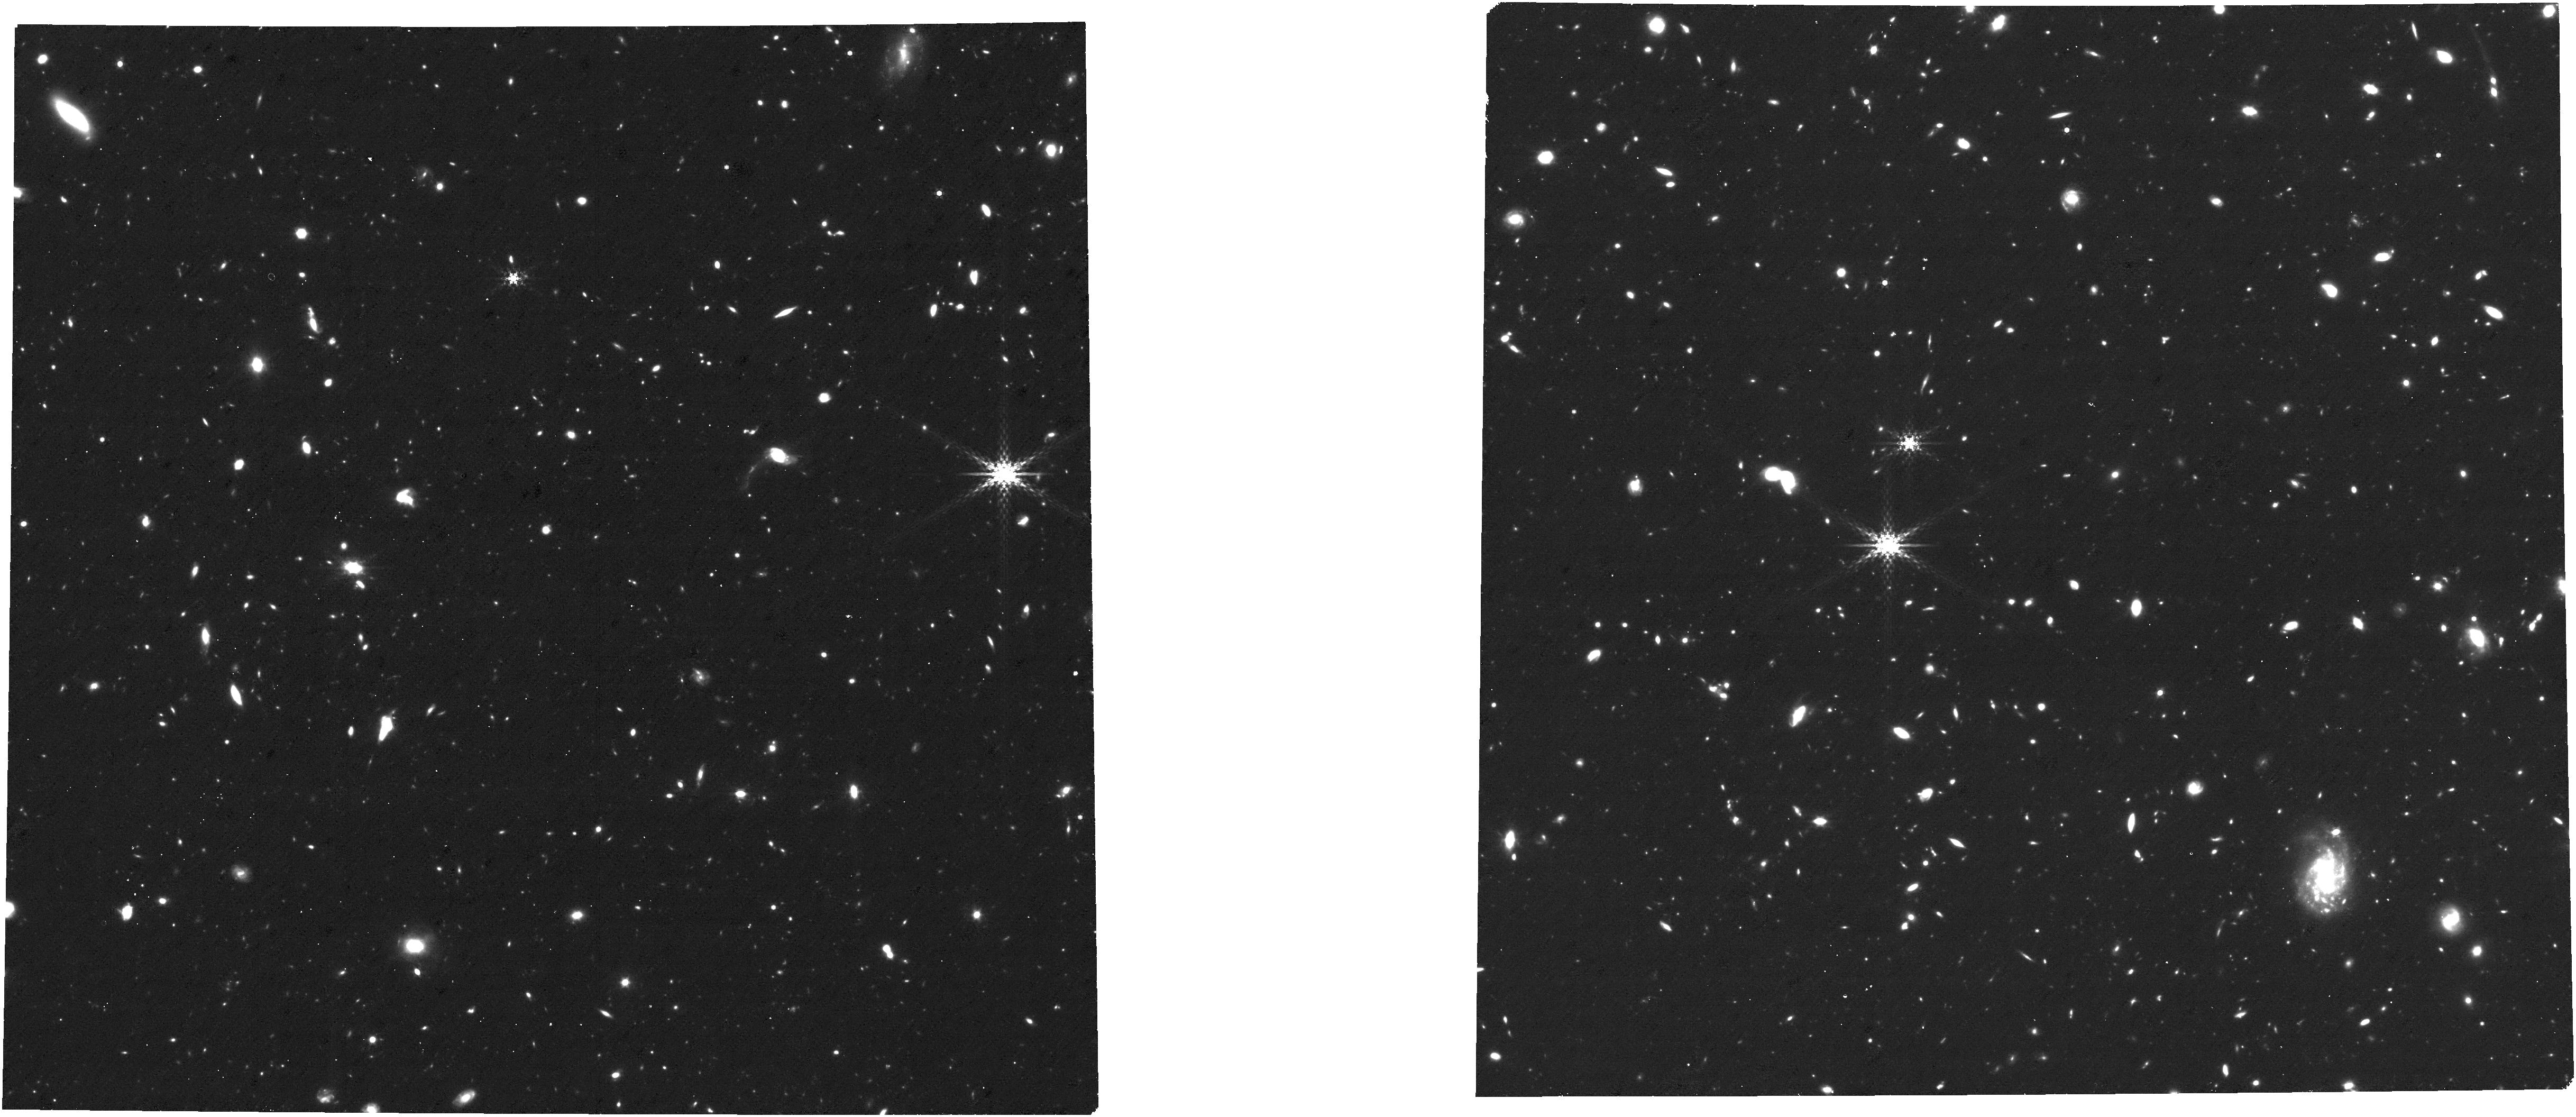
Target: APT_CAT_obs-4. Instrument: NIRCAM. Filter: F410M. Exposure: 3.7 h. Observation ID: jw08410-o004_t004_nircam_clear-f410m

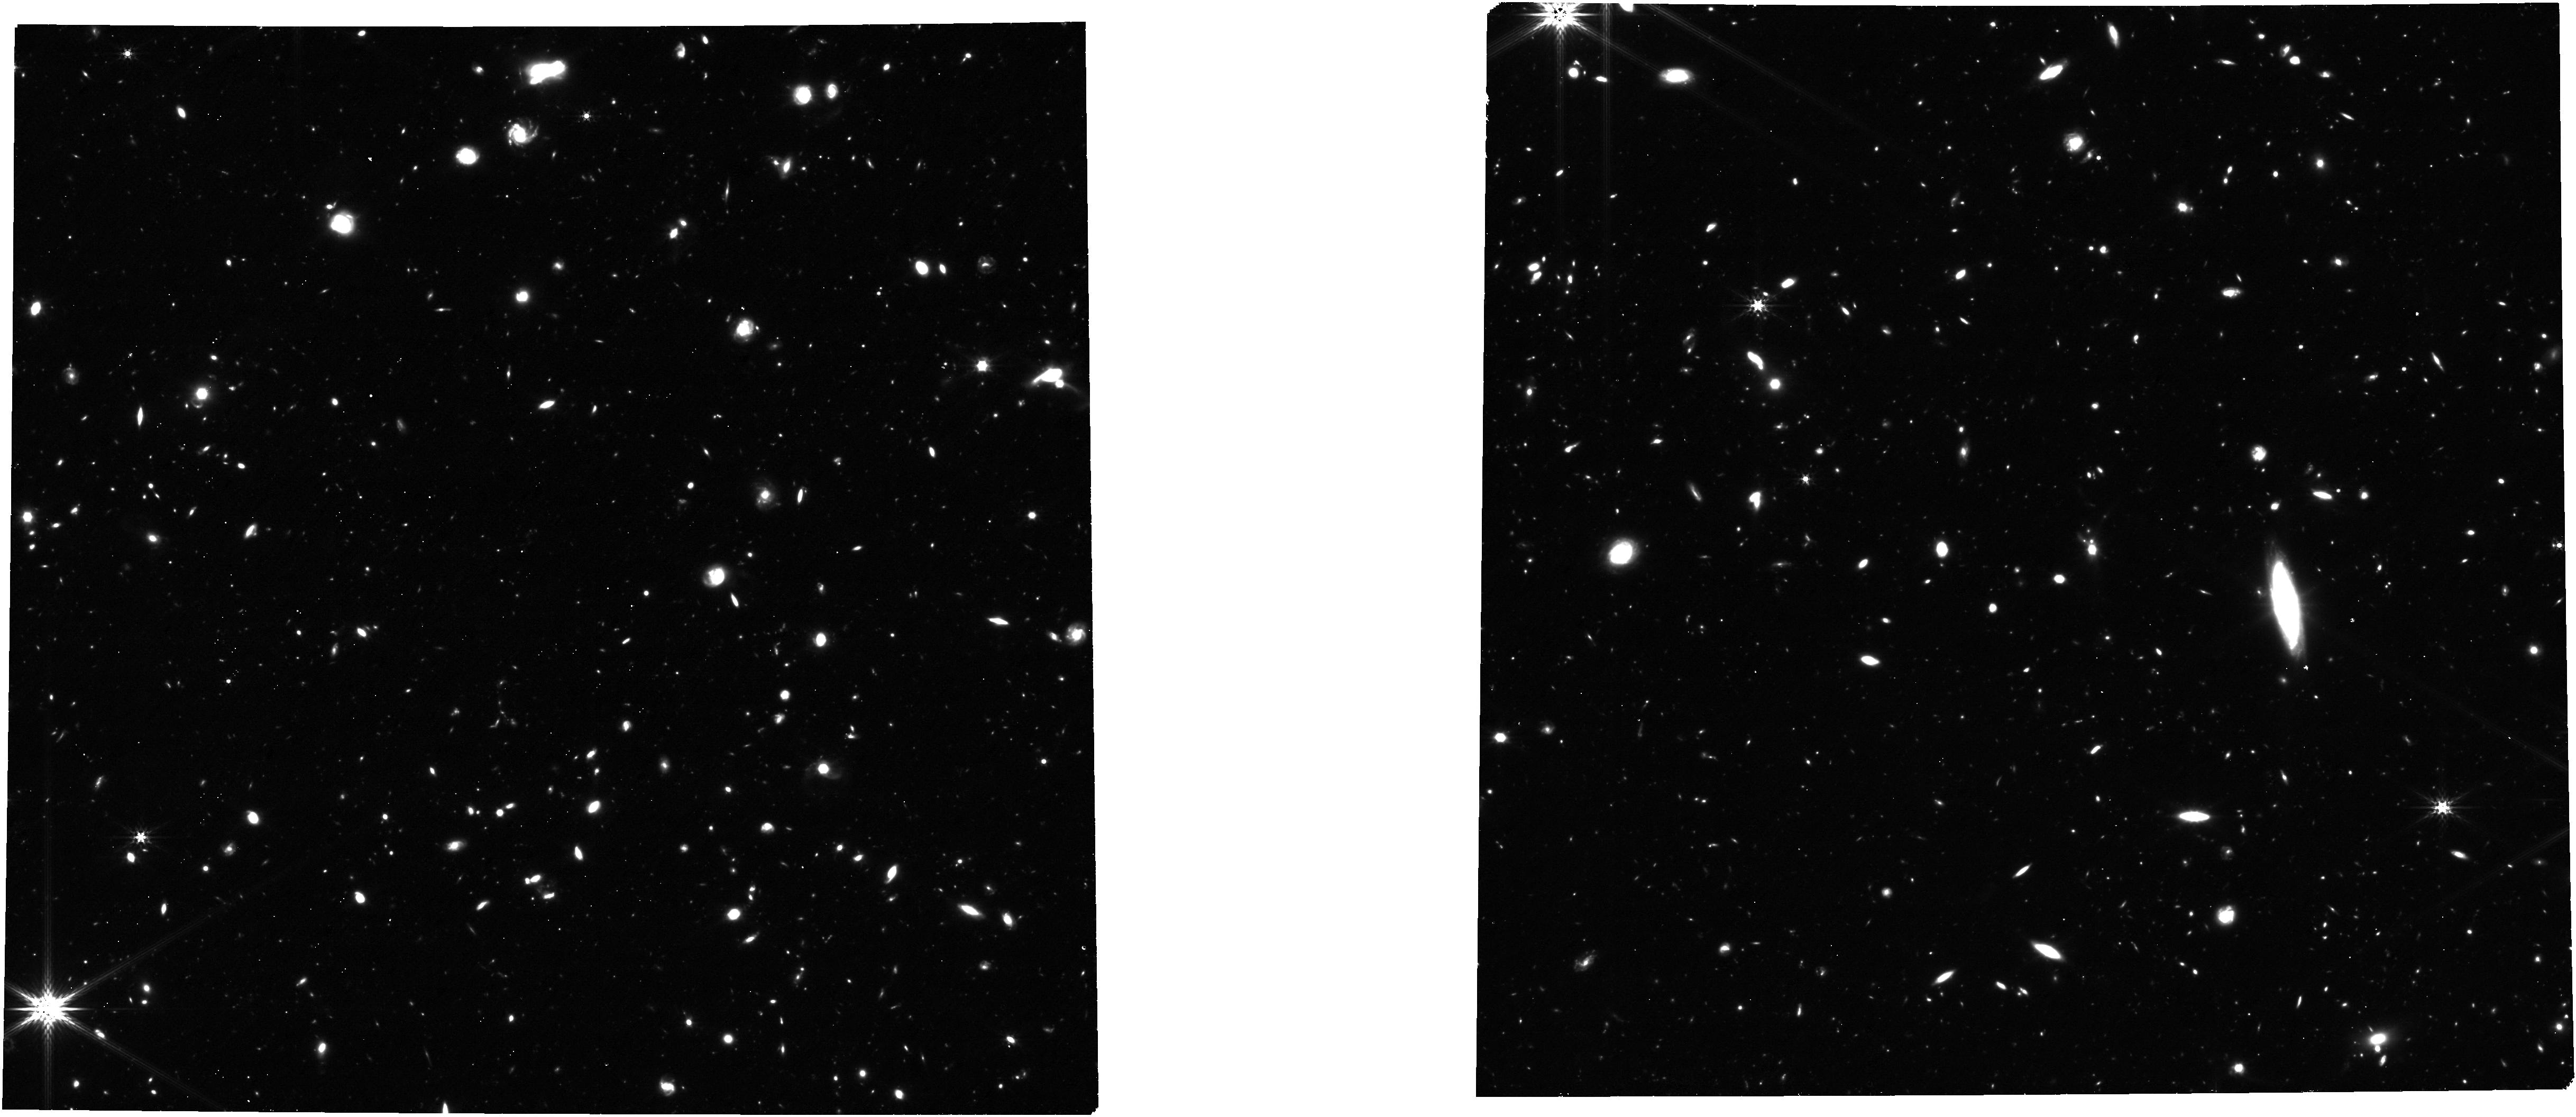
Target: APT_CAT_obs-3. Instrument: NIRCAM. Filter: F356W. Exposure: 3.7 h. Observation ID: jw08410-o003_t003_nircam_clear-f356w

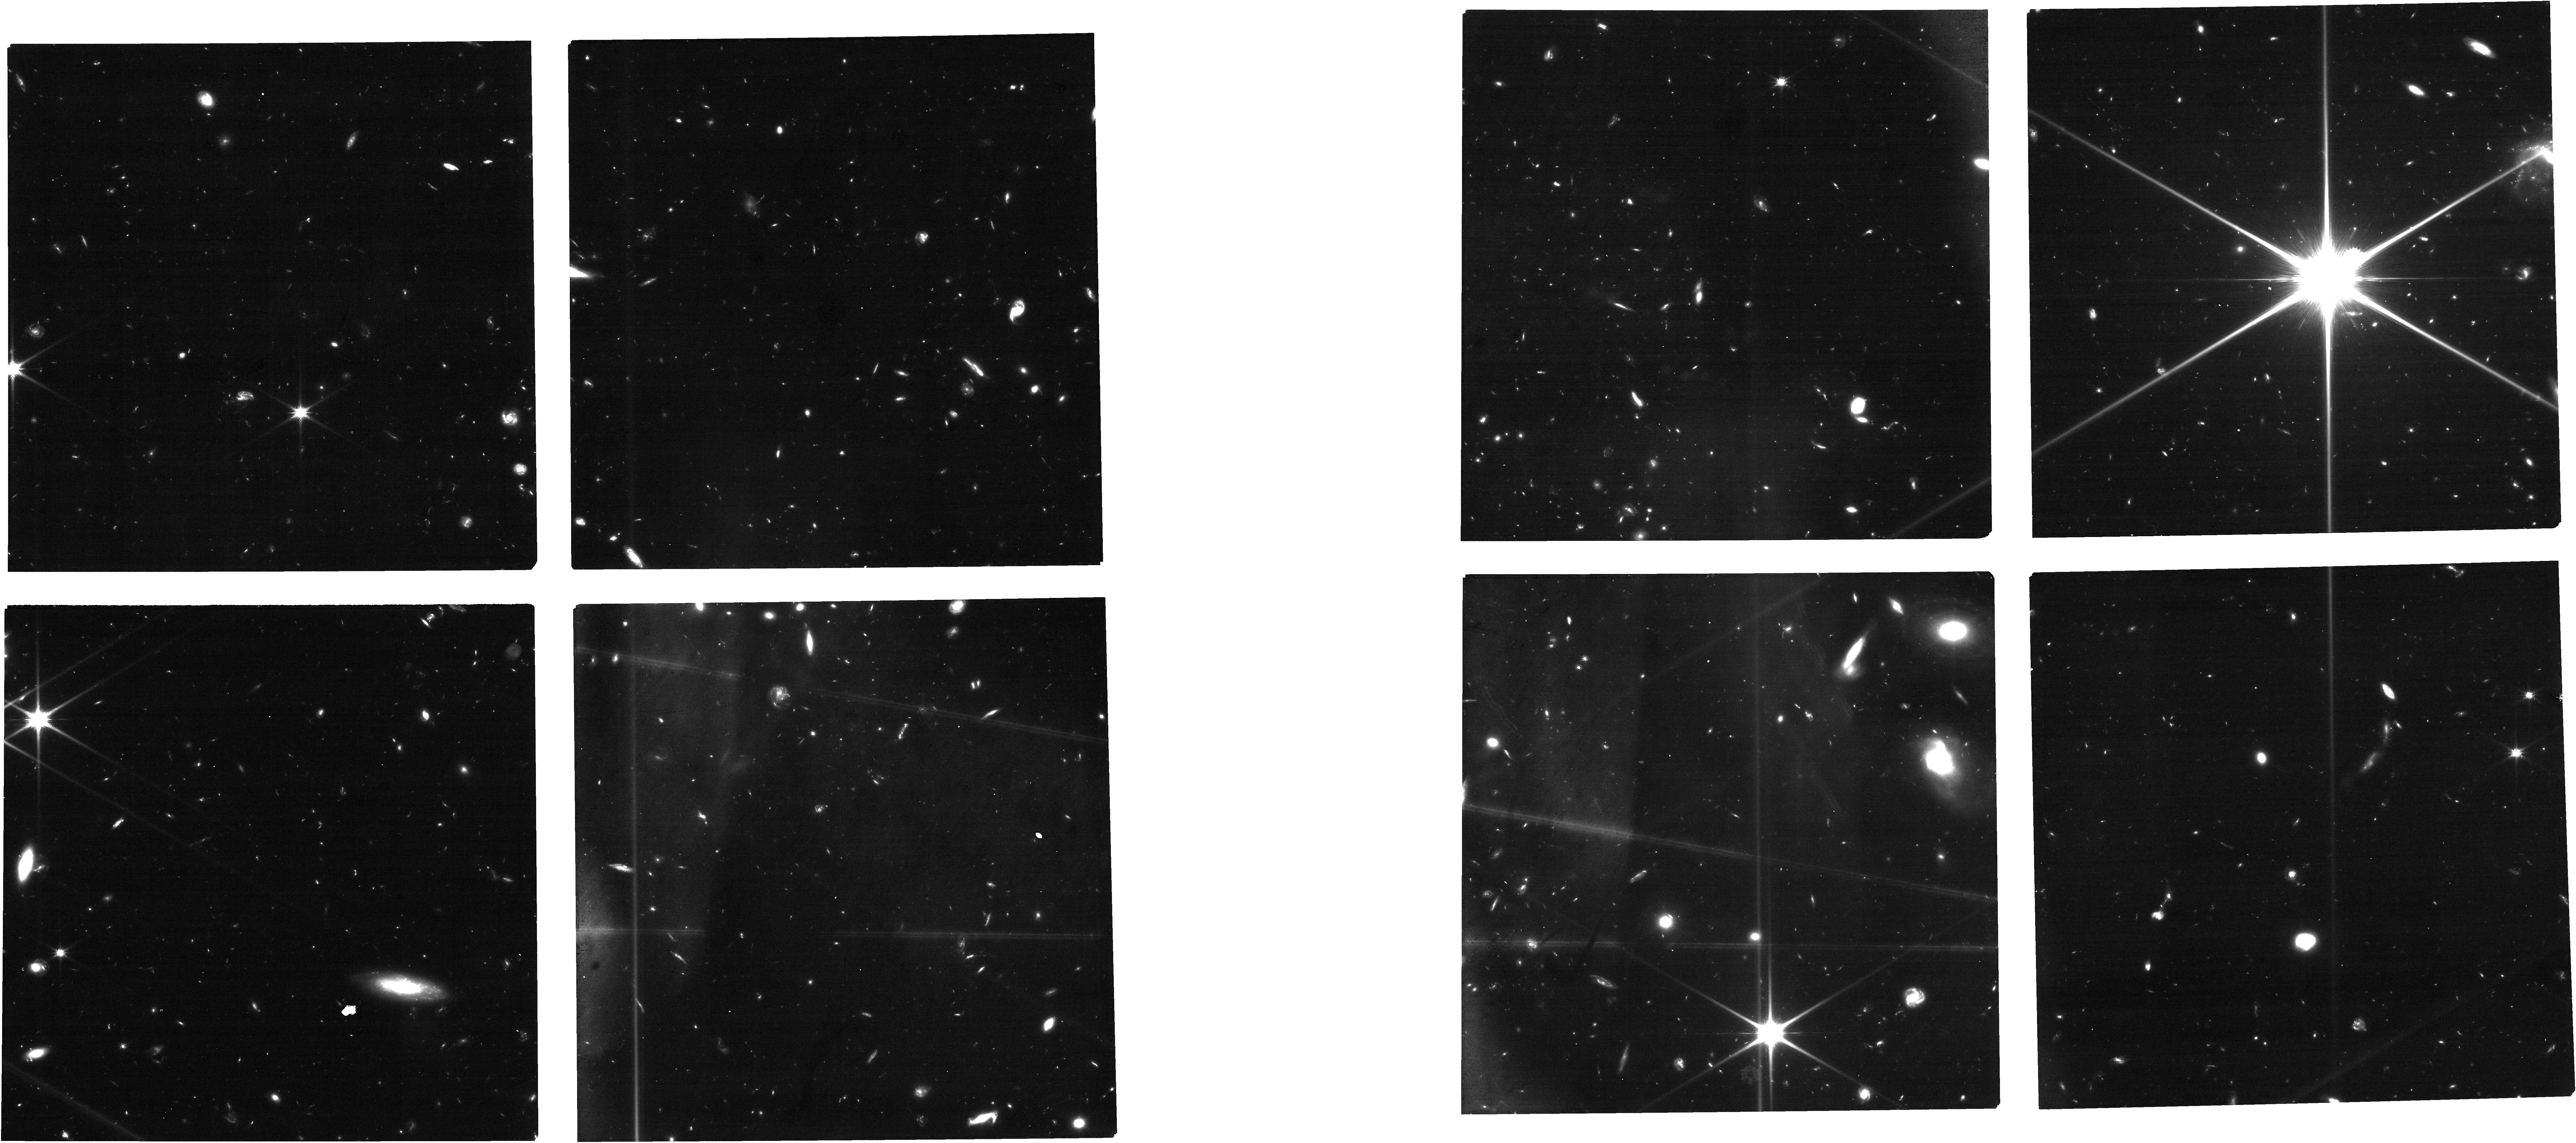
Target: APT_CAT_obs-2. Instrument: NIRCAM. Filter: F115W. Exposure: 3.7 h. Observation ID: jw08410-o002_t002_nircam_clear-f115w

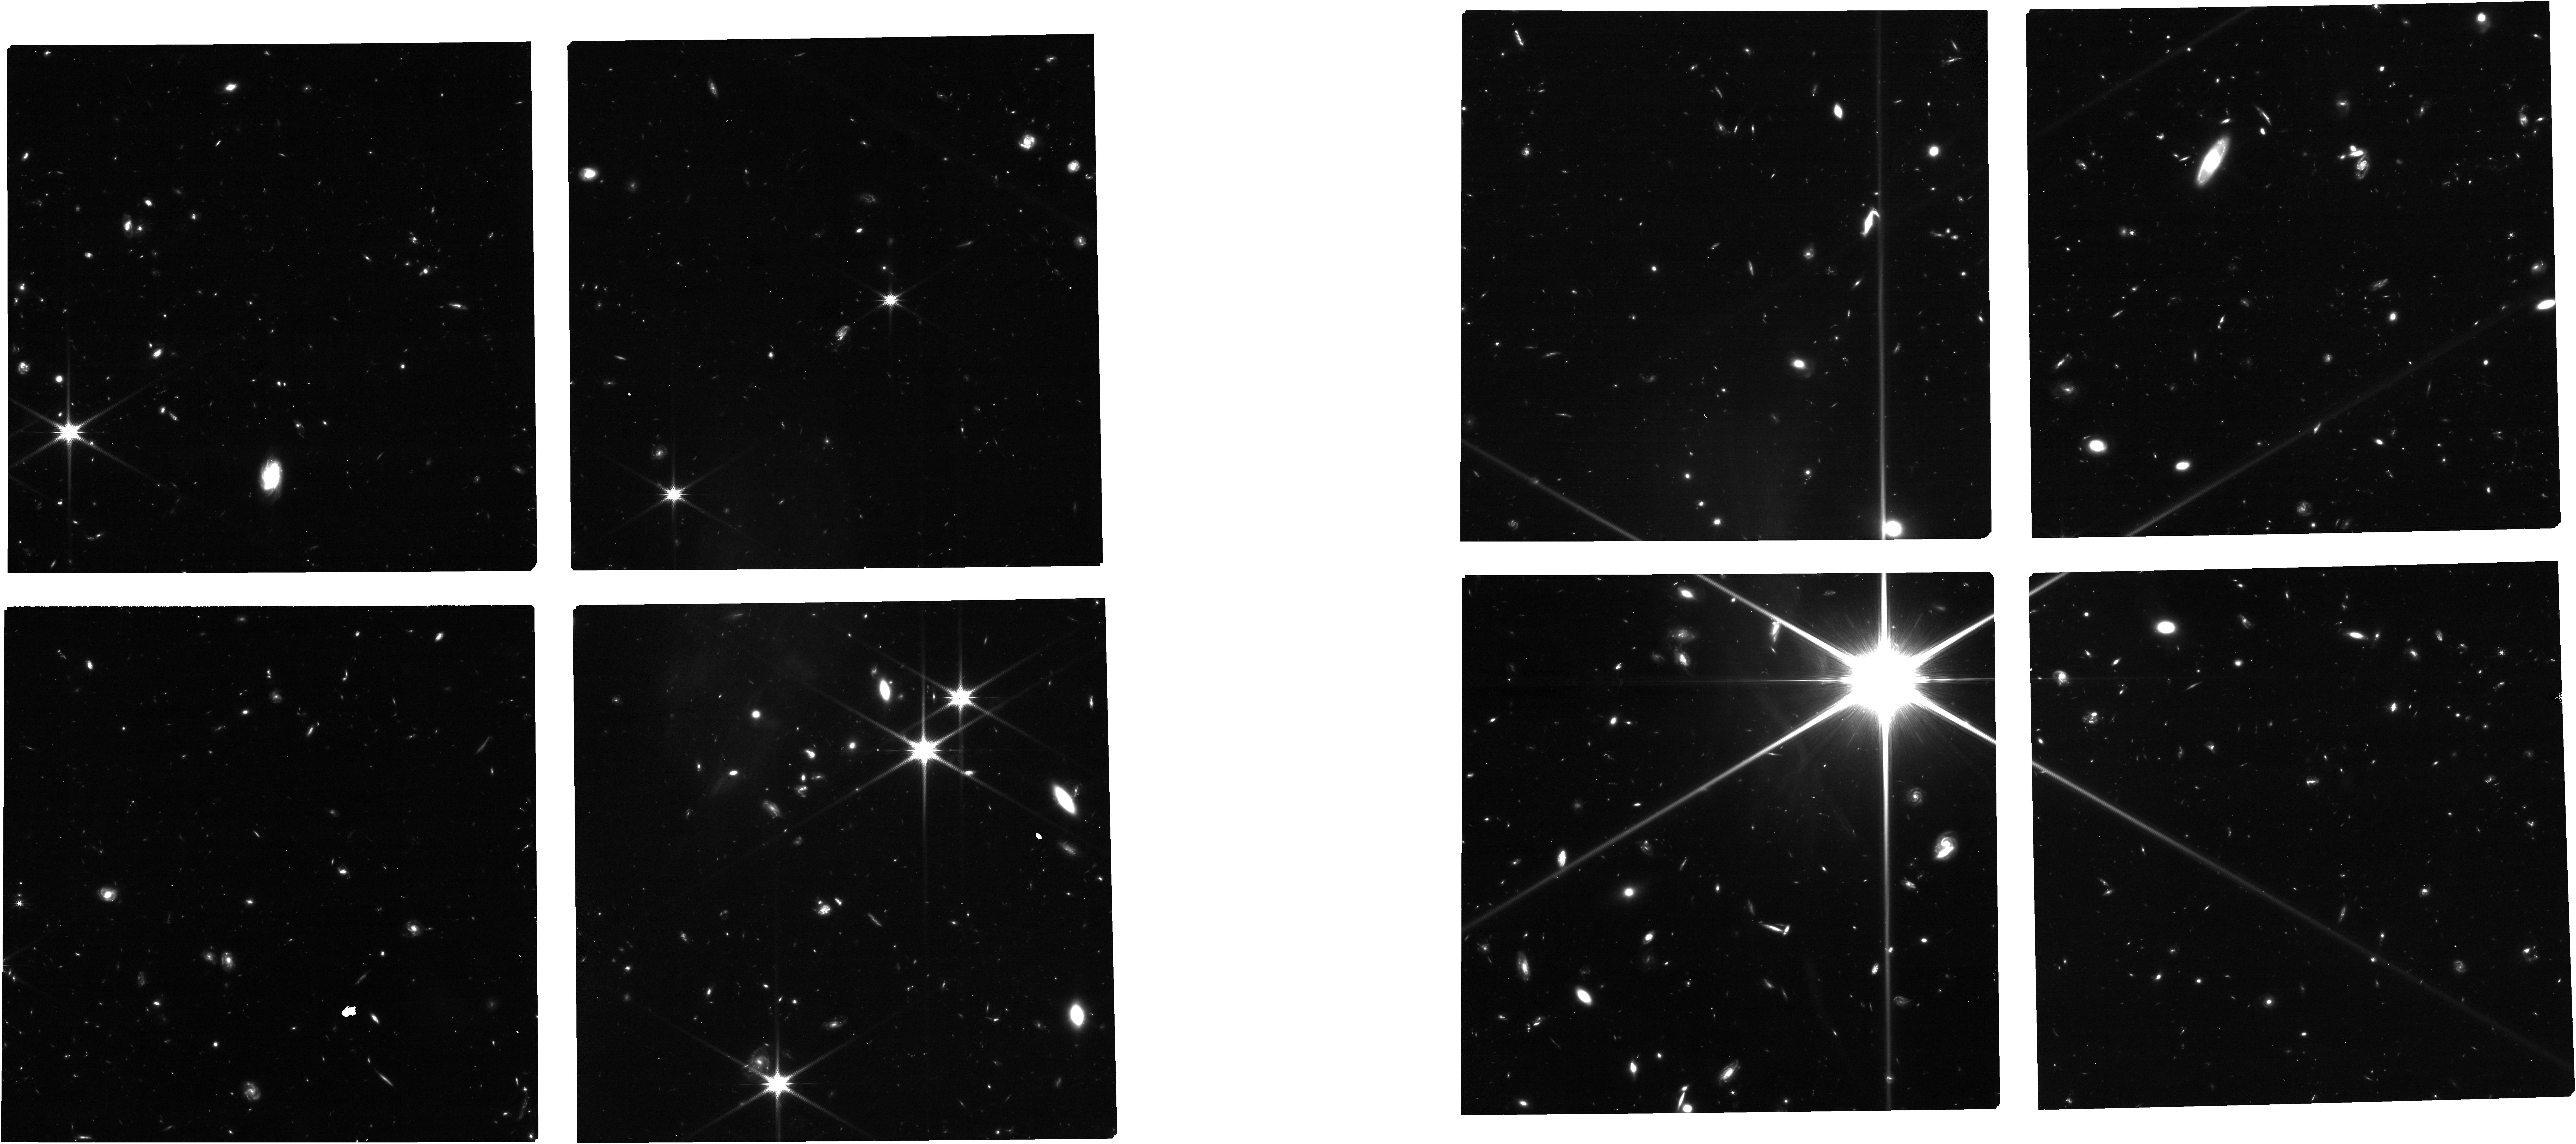
Target: APT_CAT_obs-6. Instrument: NIRCAM. Filter: F150W. Exposure: 3.7 h. Observation ID: jw08410-o006_t006_nircam_clear-f150w

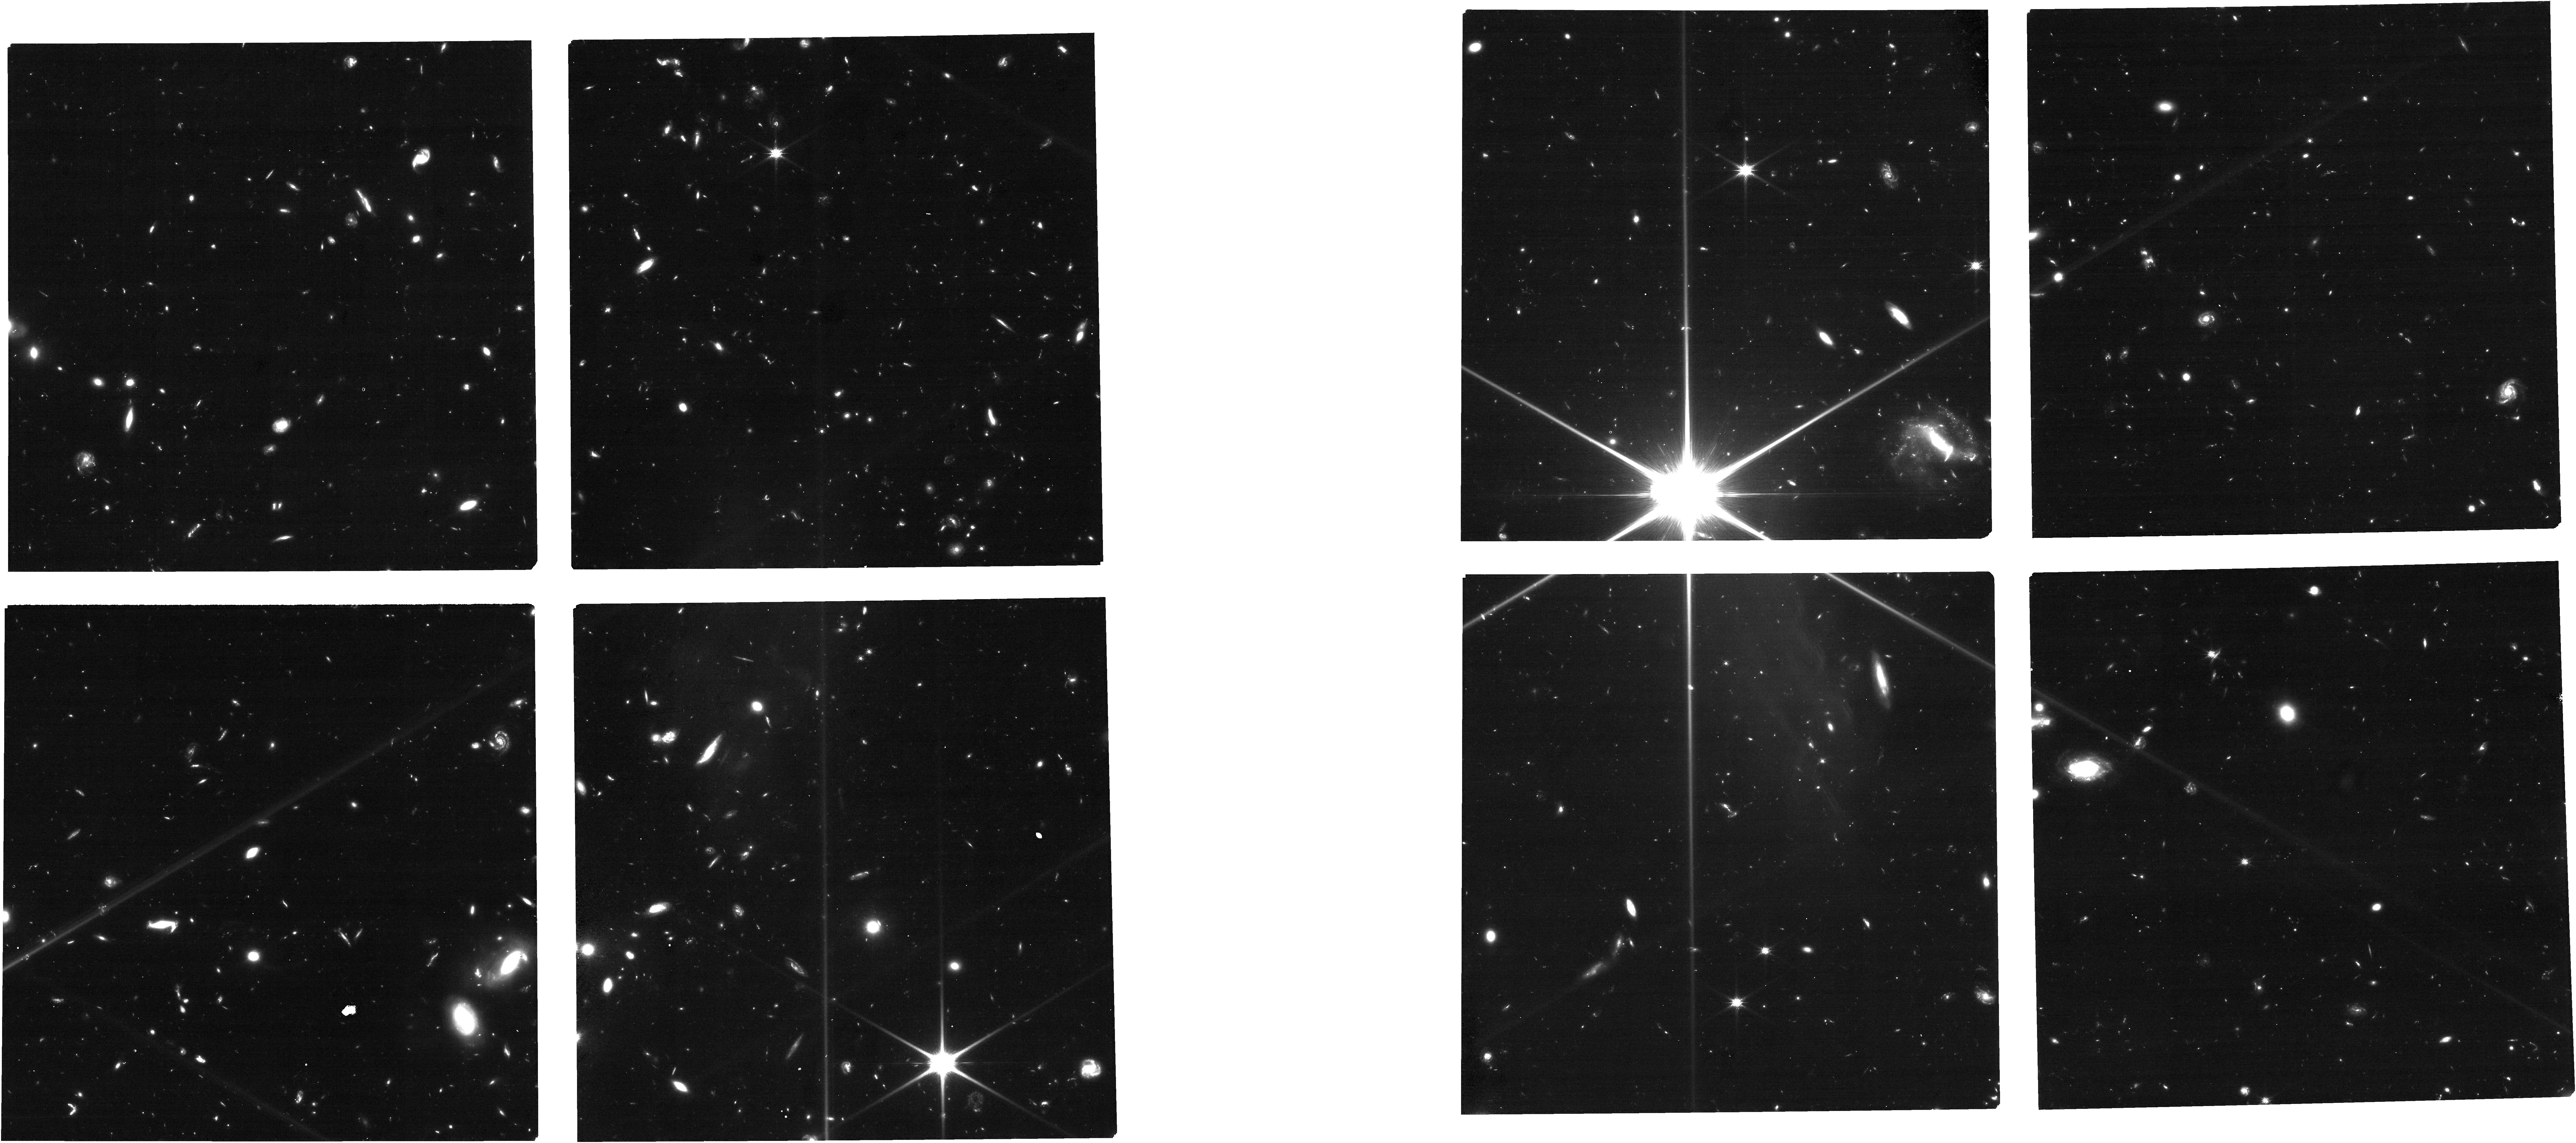
Target: APT_CAT_obs-5. Instrument: NIRCAM. Filter: F115W. Exposure: 3.7 h. Observation ID: jw08410-o005_t005_nircam_clear-f115w

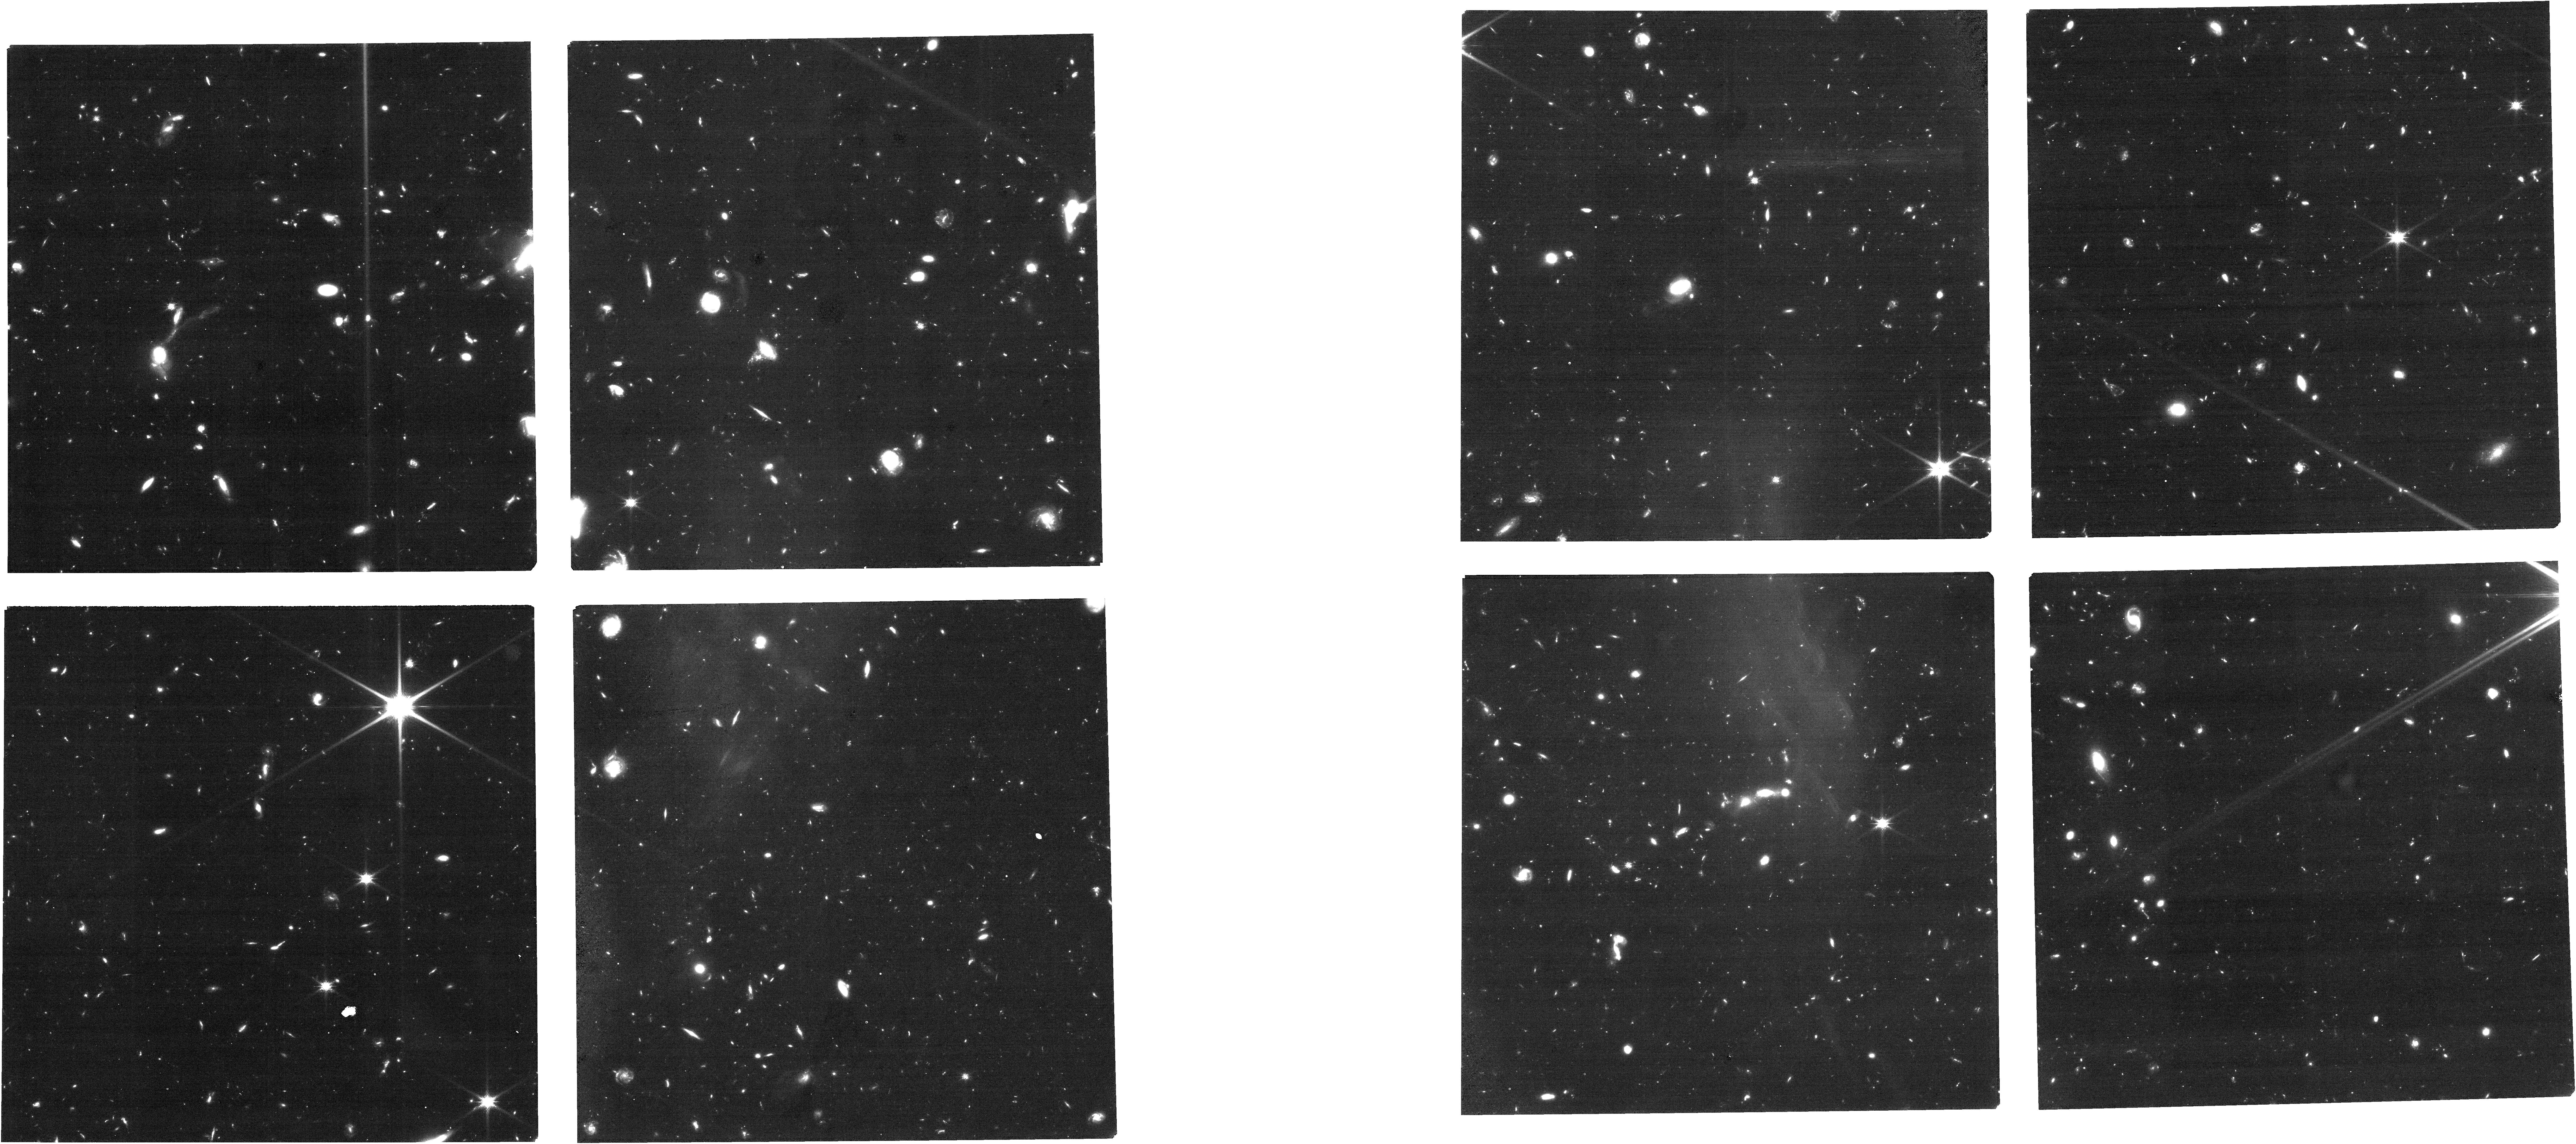
Target: APT_CAT_obs-1. Instrument: NIRCAM. Filter: F115W. Exposure: 3.7 h. Observation ID: jw08410-o001_t001_nircam_clear-f115w

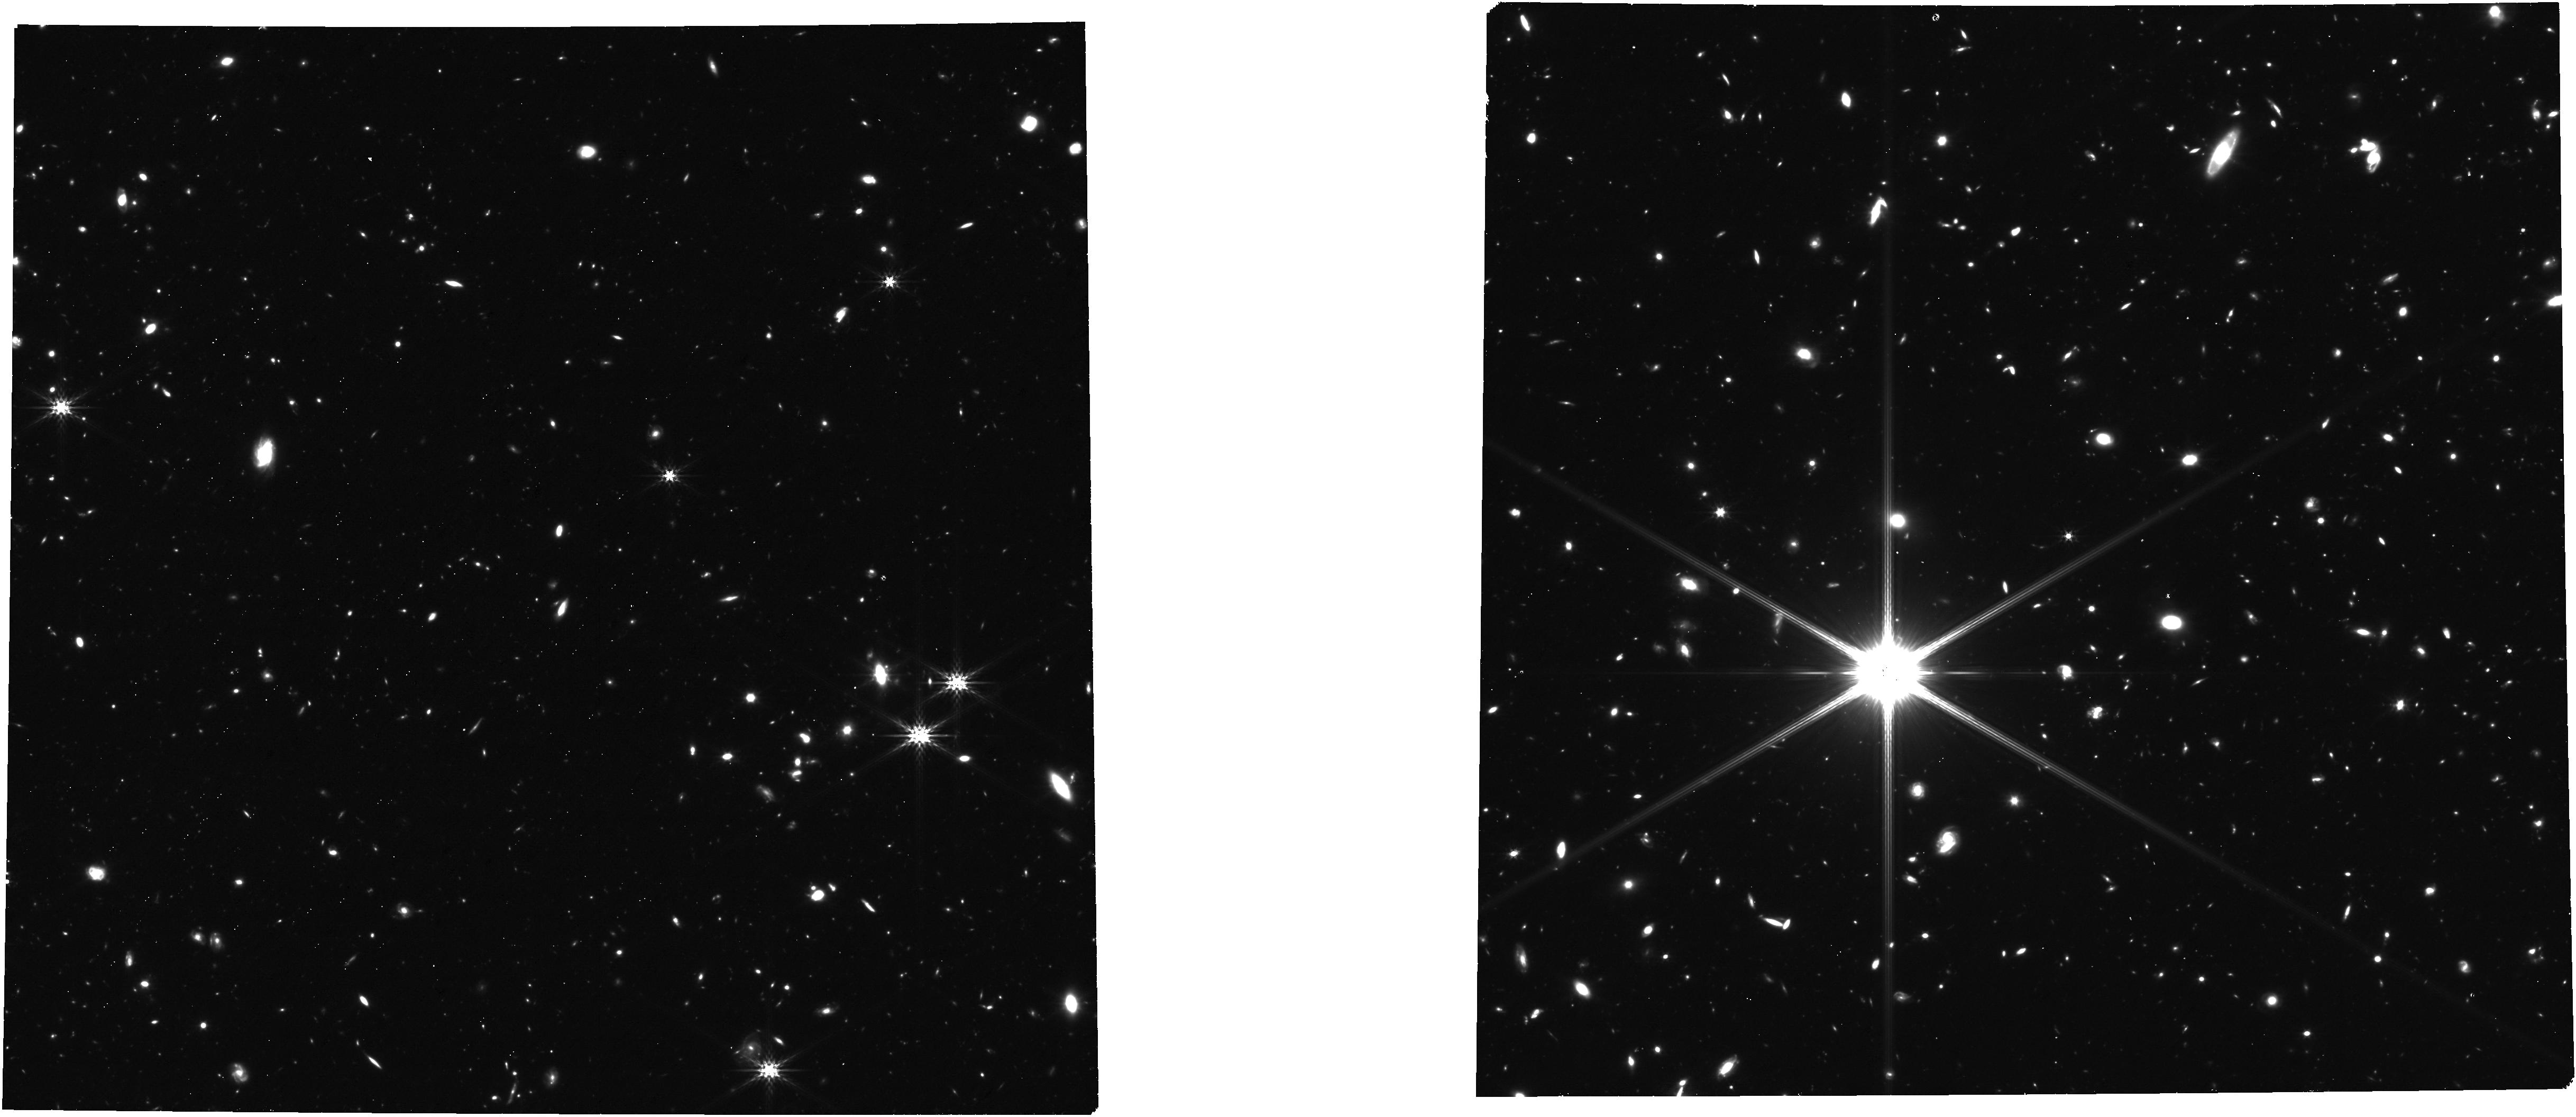
Target: APT_CAT_obs-6. Instrument: NIRCAM. Filter: F356W. Exposure: 3.7 h. Observation ID: jw08410-o006_t006_nircam_clear-f356w

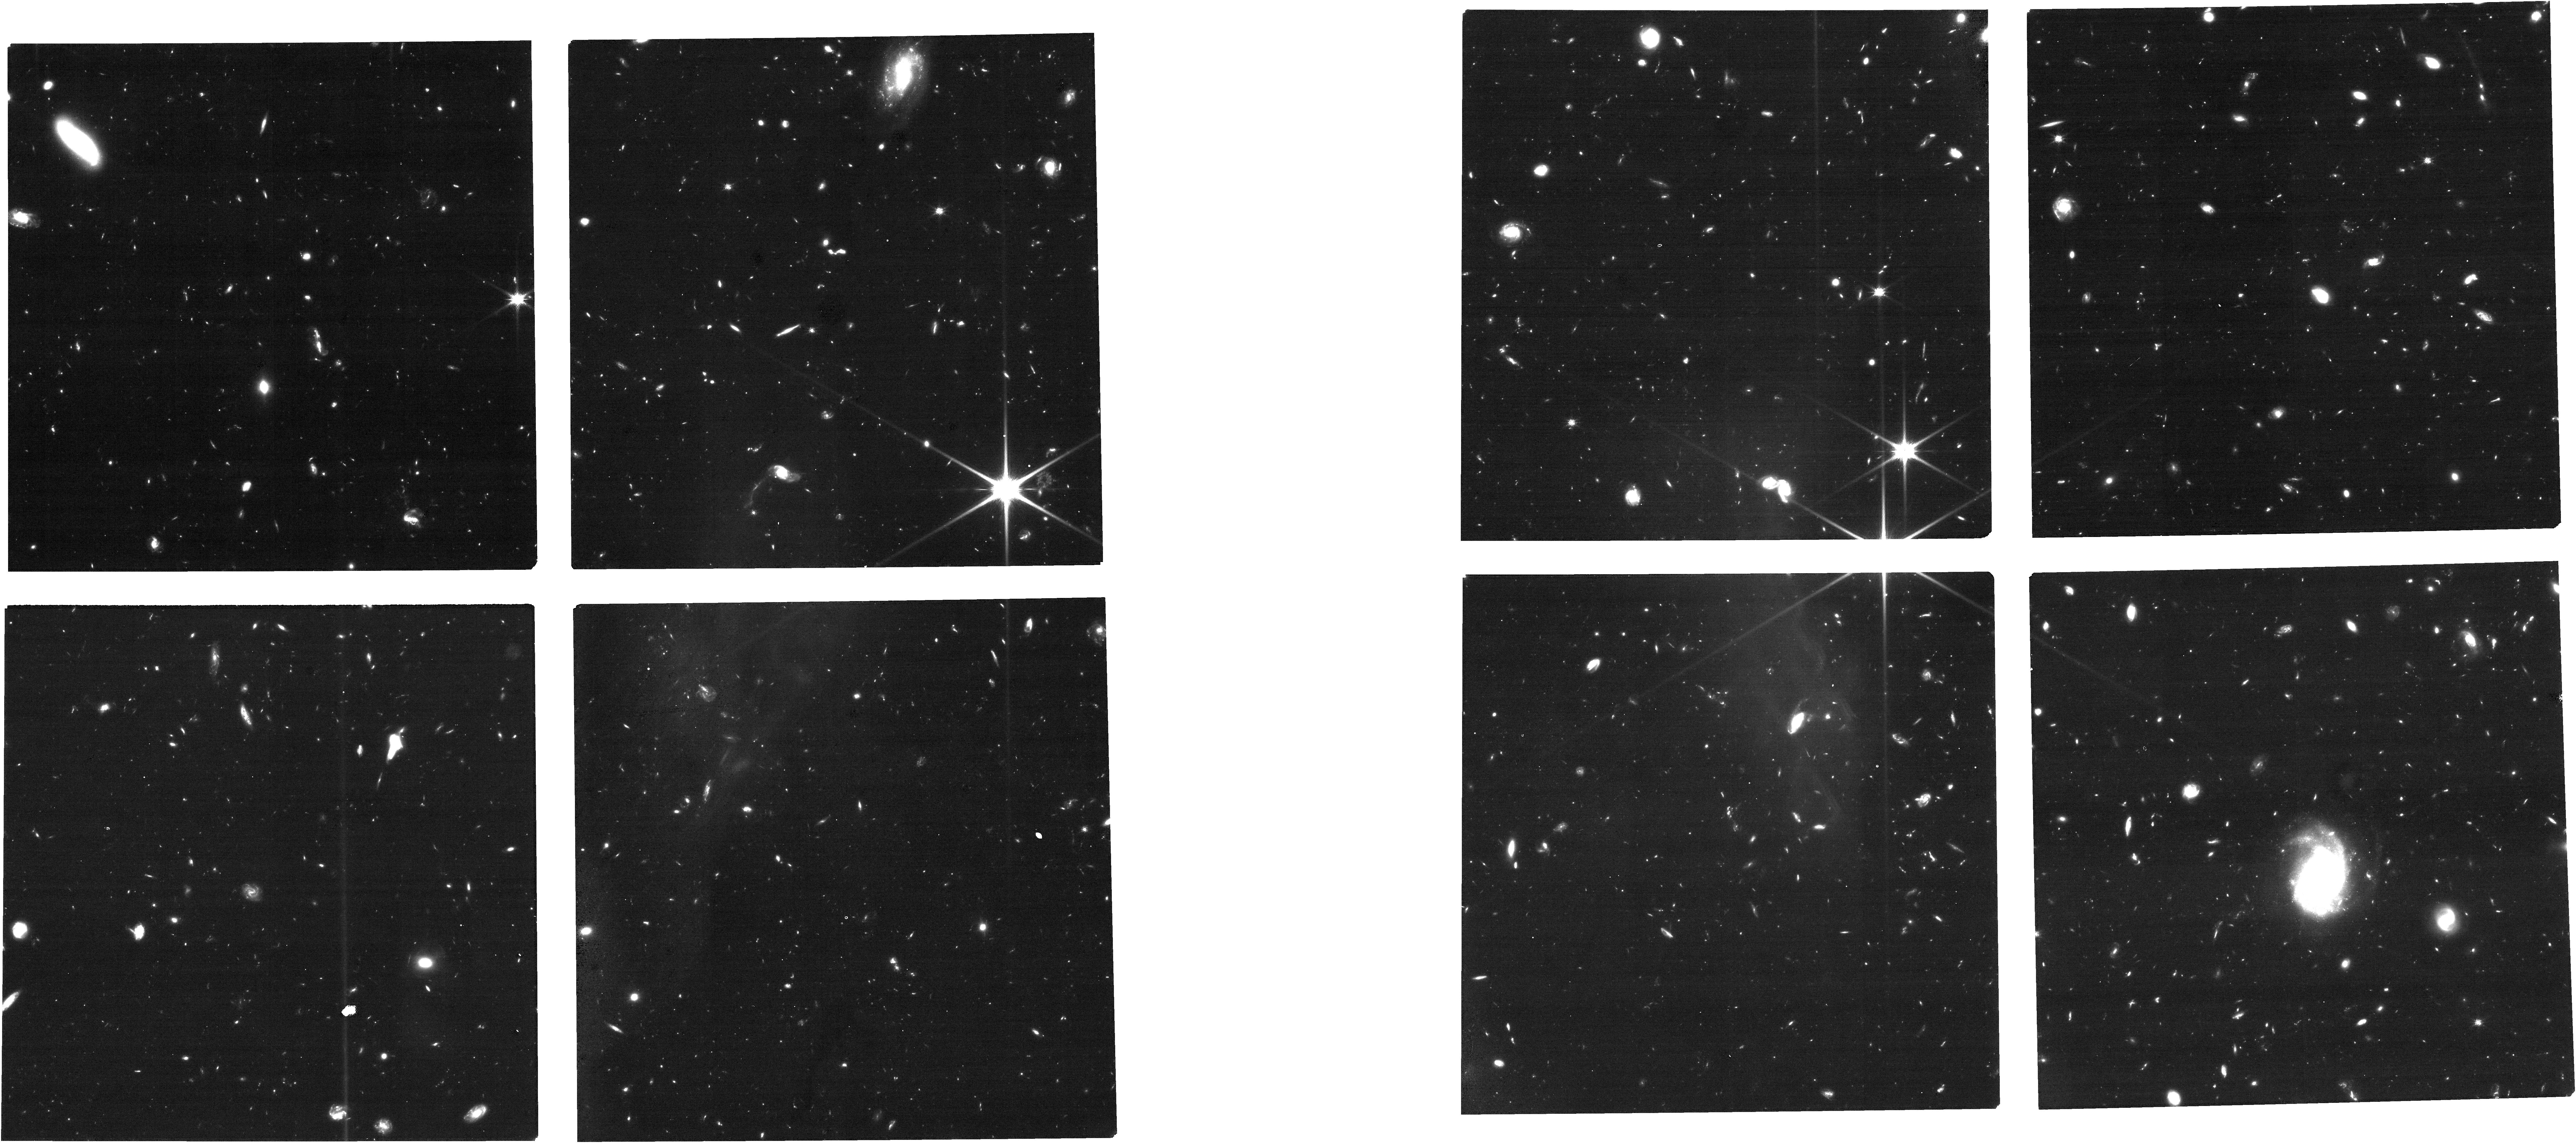
Target: APT_CAT_obs-4. Instrument: NIRCAM. Filter: F115W. Exposure: 3.7 h. Observation ID: jw08410-o004_t004_nircam_clear-f115w

A Census of Galaxy Kinematics and Outflows to z ~ 7 (PI: Simons, Raymond)

We propose deep spatially- and spectrally-resolved NIRSpec 1.7 - 5.1 um (R~2700) MSA spectroscopy of 275 galaxies spanning 1 < z < 10 in the CEERS NIRCam imaging footprint of the Extended Groth Strip. This program is designed around two primary science goals: (1) revealing the spatially-resolved kinematics of galaxies in the early universe (3.5 < z < 7) in large numbers (N~100) for the first time, and (2) detecting and characterizing the physical and chemical conditions of their outflowing gas. The targeted sample spans a wide range in stellar mass (8 < M*/Msun < 10) and cosmic time (~8 Gyr), and will enable a uniform demographic study of the kinematics and outflows of galaxy populations over mass and redshift. We incorporate a unique prioritization scheme to maximize the number of galaxies that are aligned (for spatially-resolved kinematics) or perpendicular (for spatially-resolved winds) with the NIRSpec mask—increasing the scientific efficiency of this program by a factor of two. To facilitate immediate value of this program for the community, we waive the proprietary period and commit to release the high-level 1D- and 2D- spectra within 6 months of the execution of the observations.